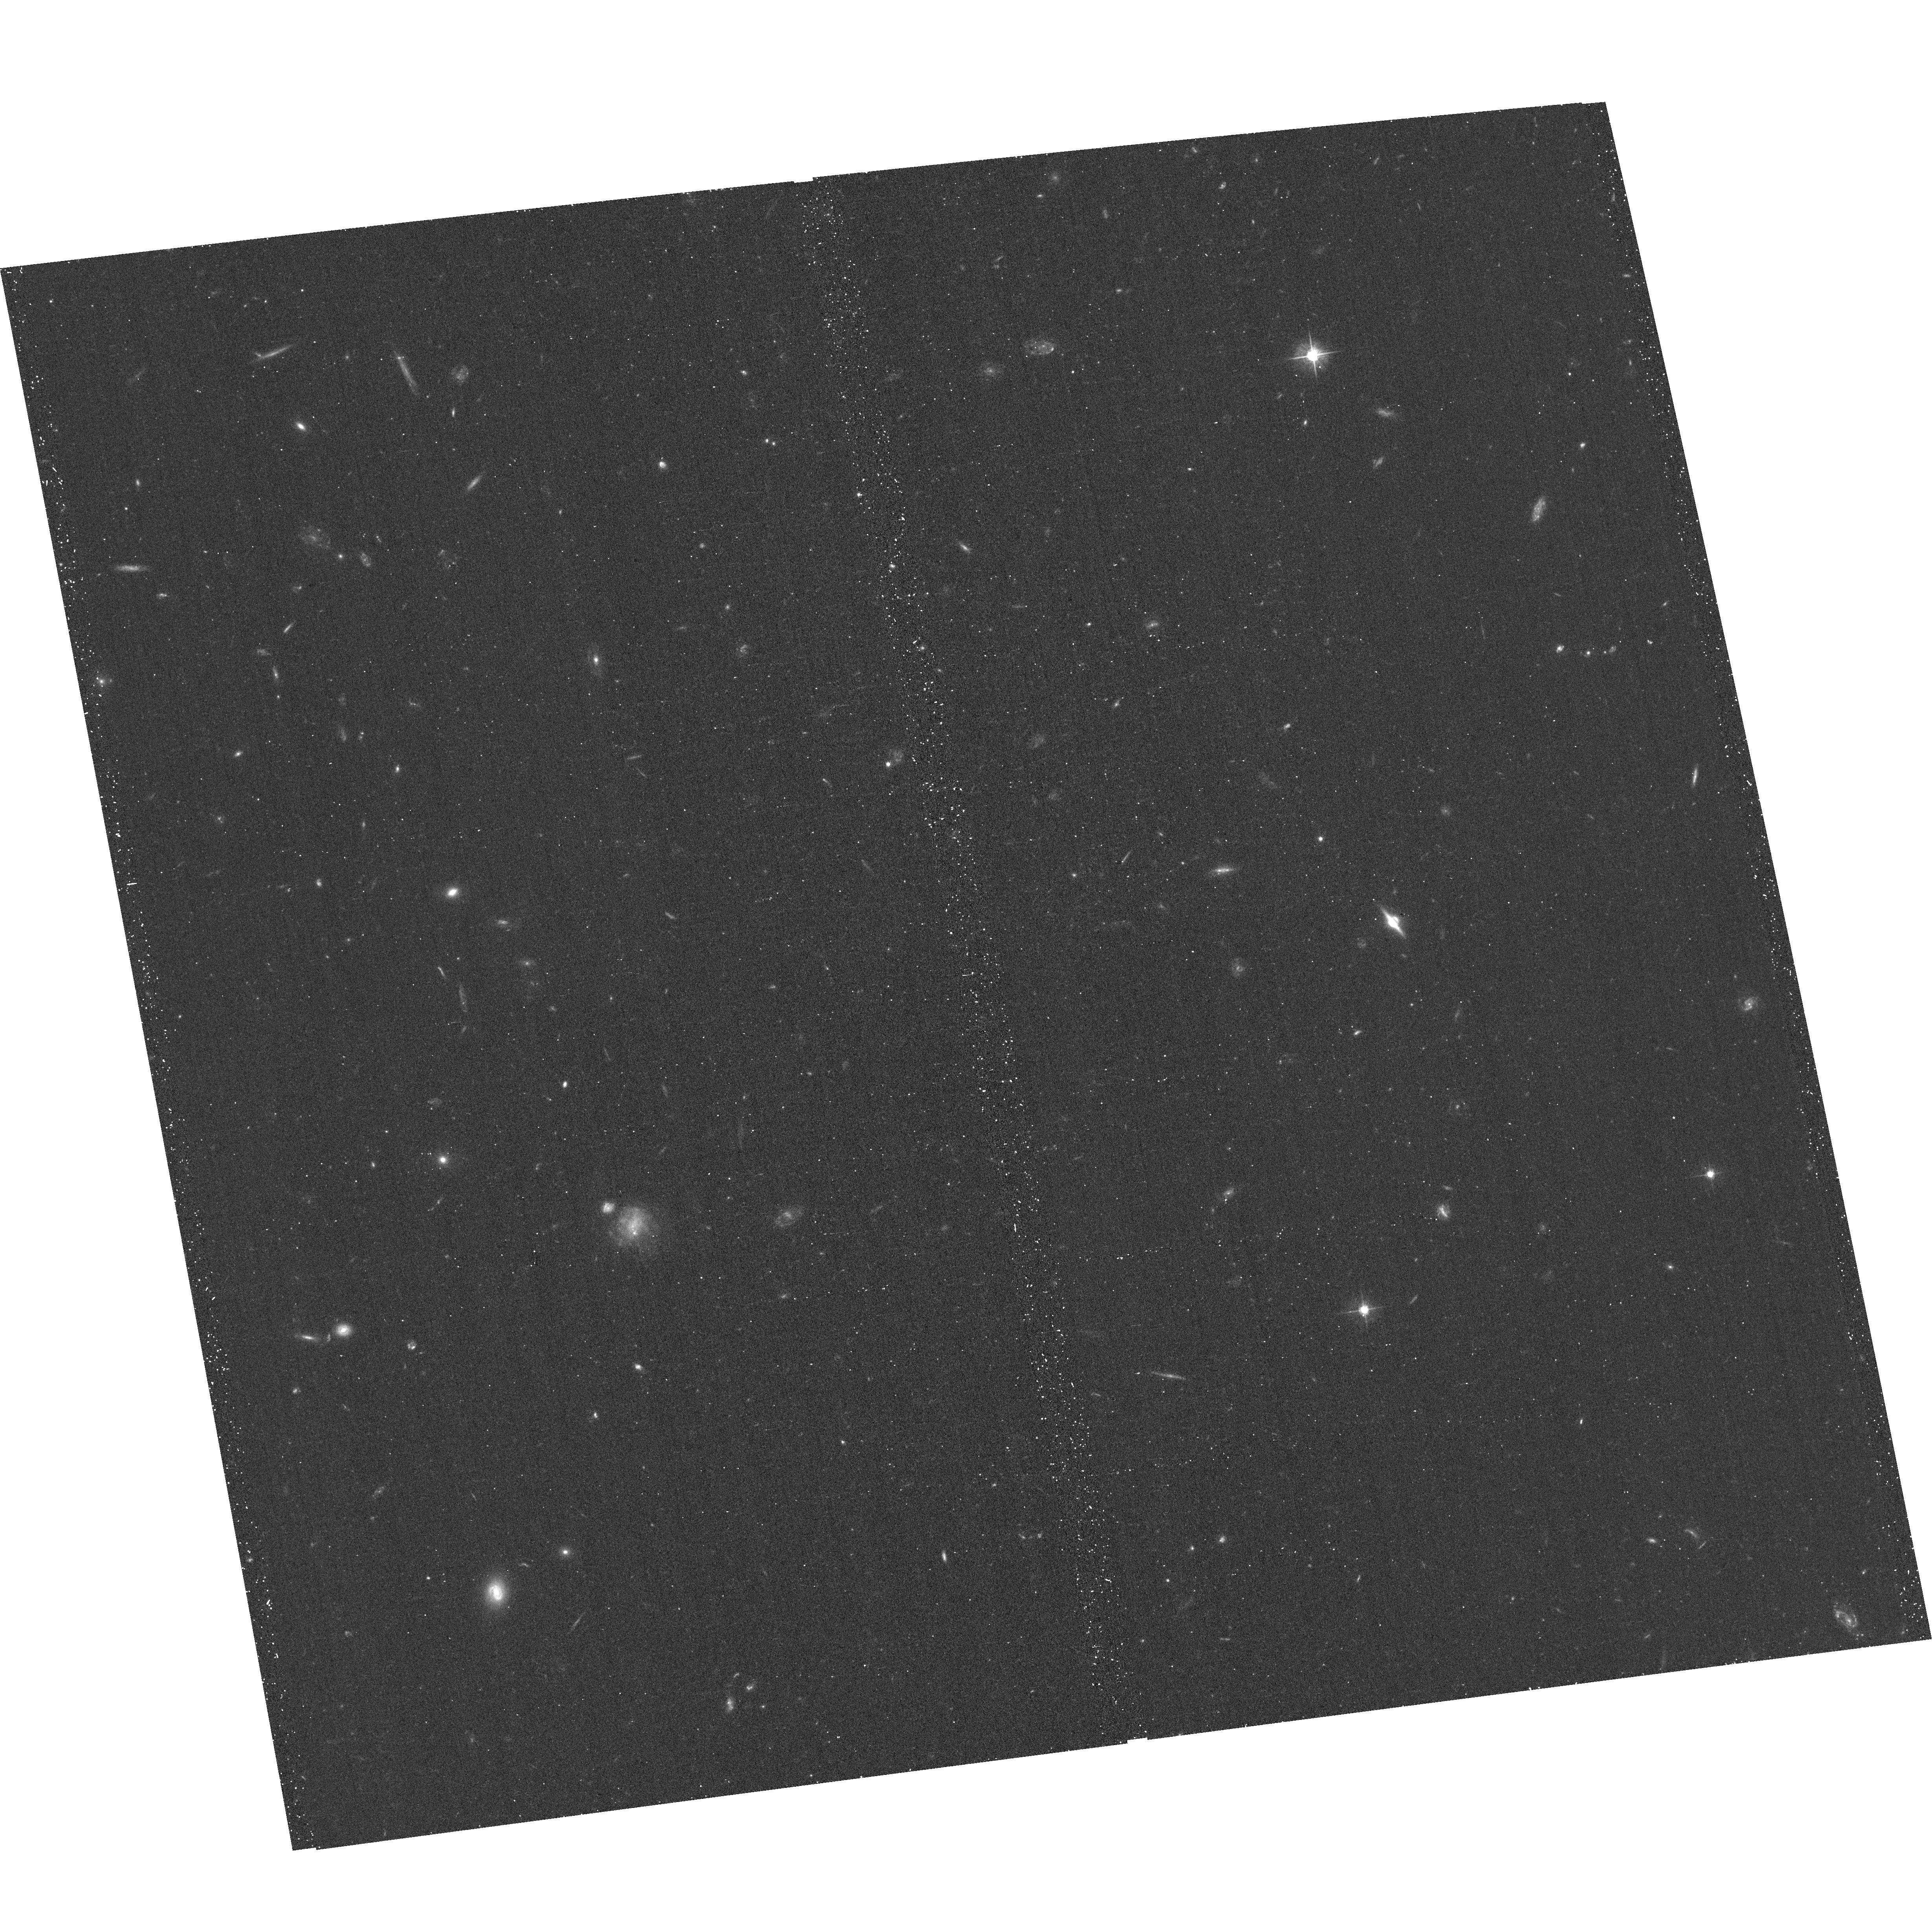
Target: SDSSJ1248+4711
Instrument: ACS/WFC
Filter: F555W
Exposure: 19 min
Observation ID: hst_13661_07_acs_wfc_f555w_jcjo07

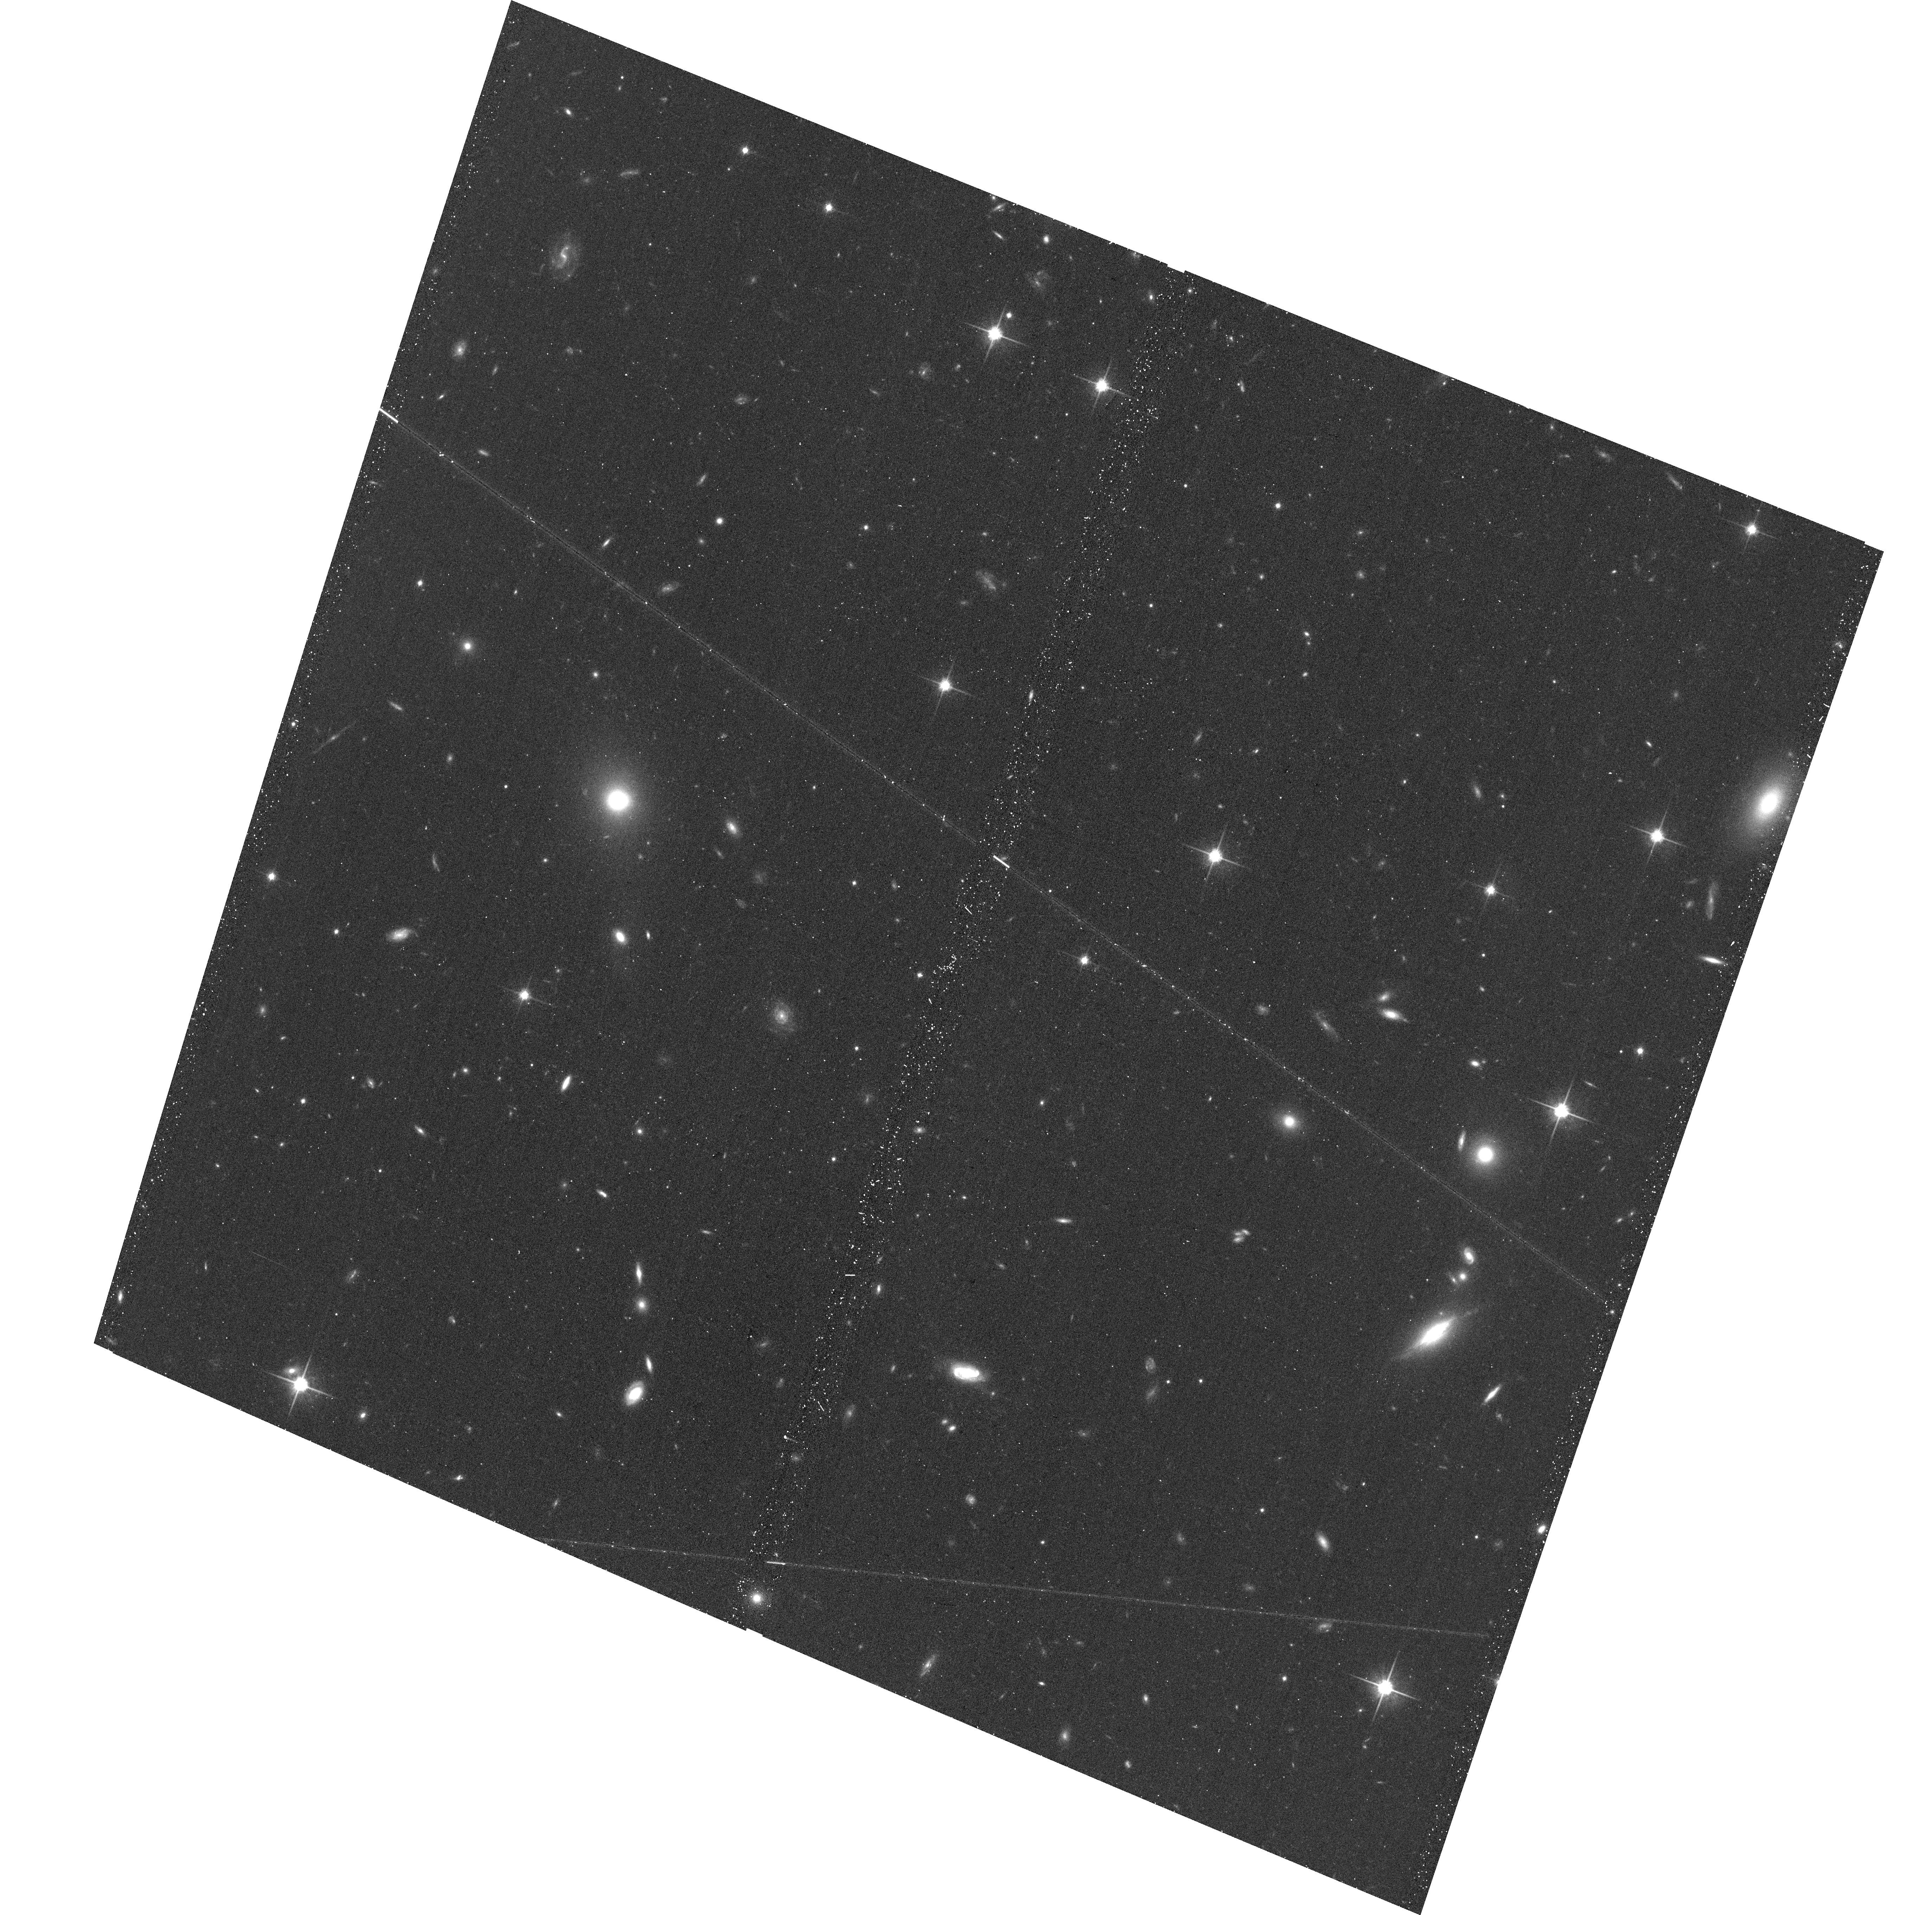
Target: SDSSJ2228-0018
Instrument: ACS/WFC
Filter: F814W
Exposure: 18 min
Observation ID: hst_13661_14_acs_wfc_f814w_jcjo14

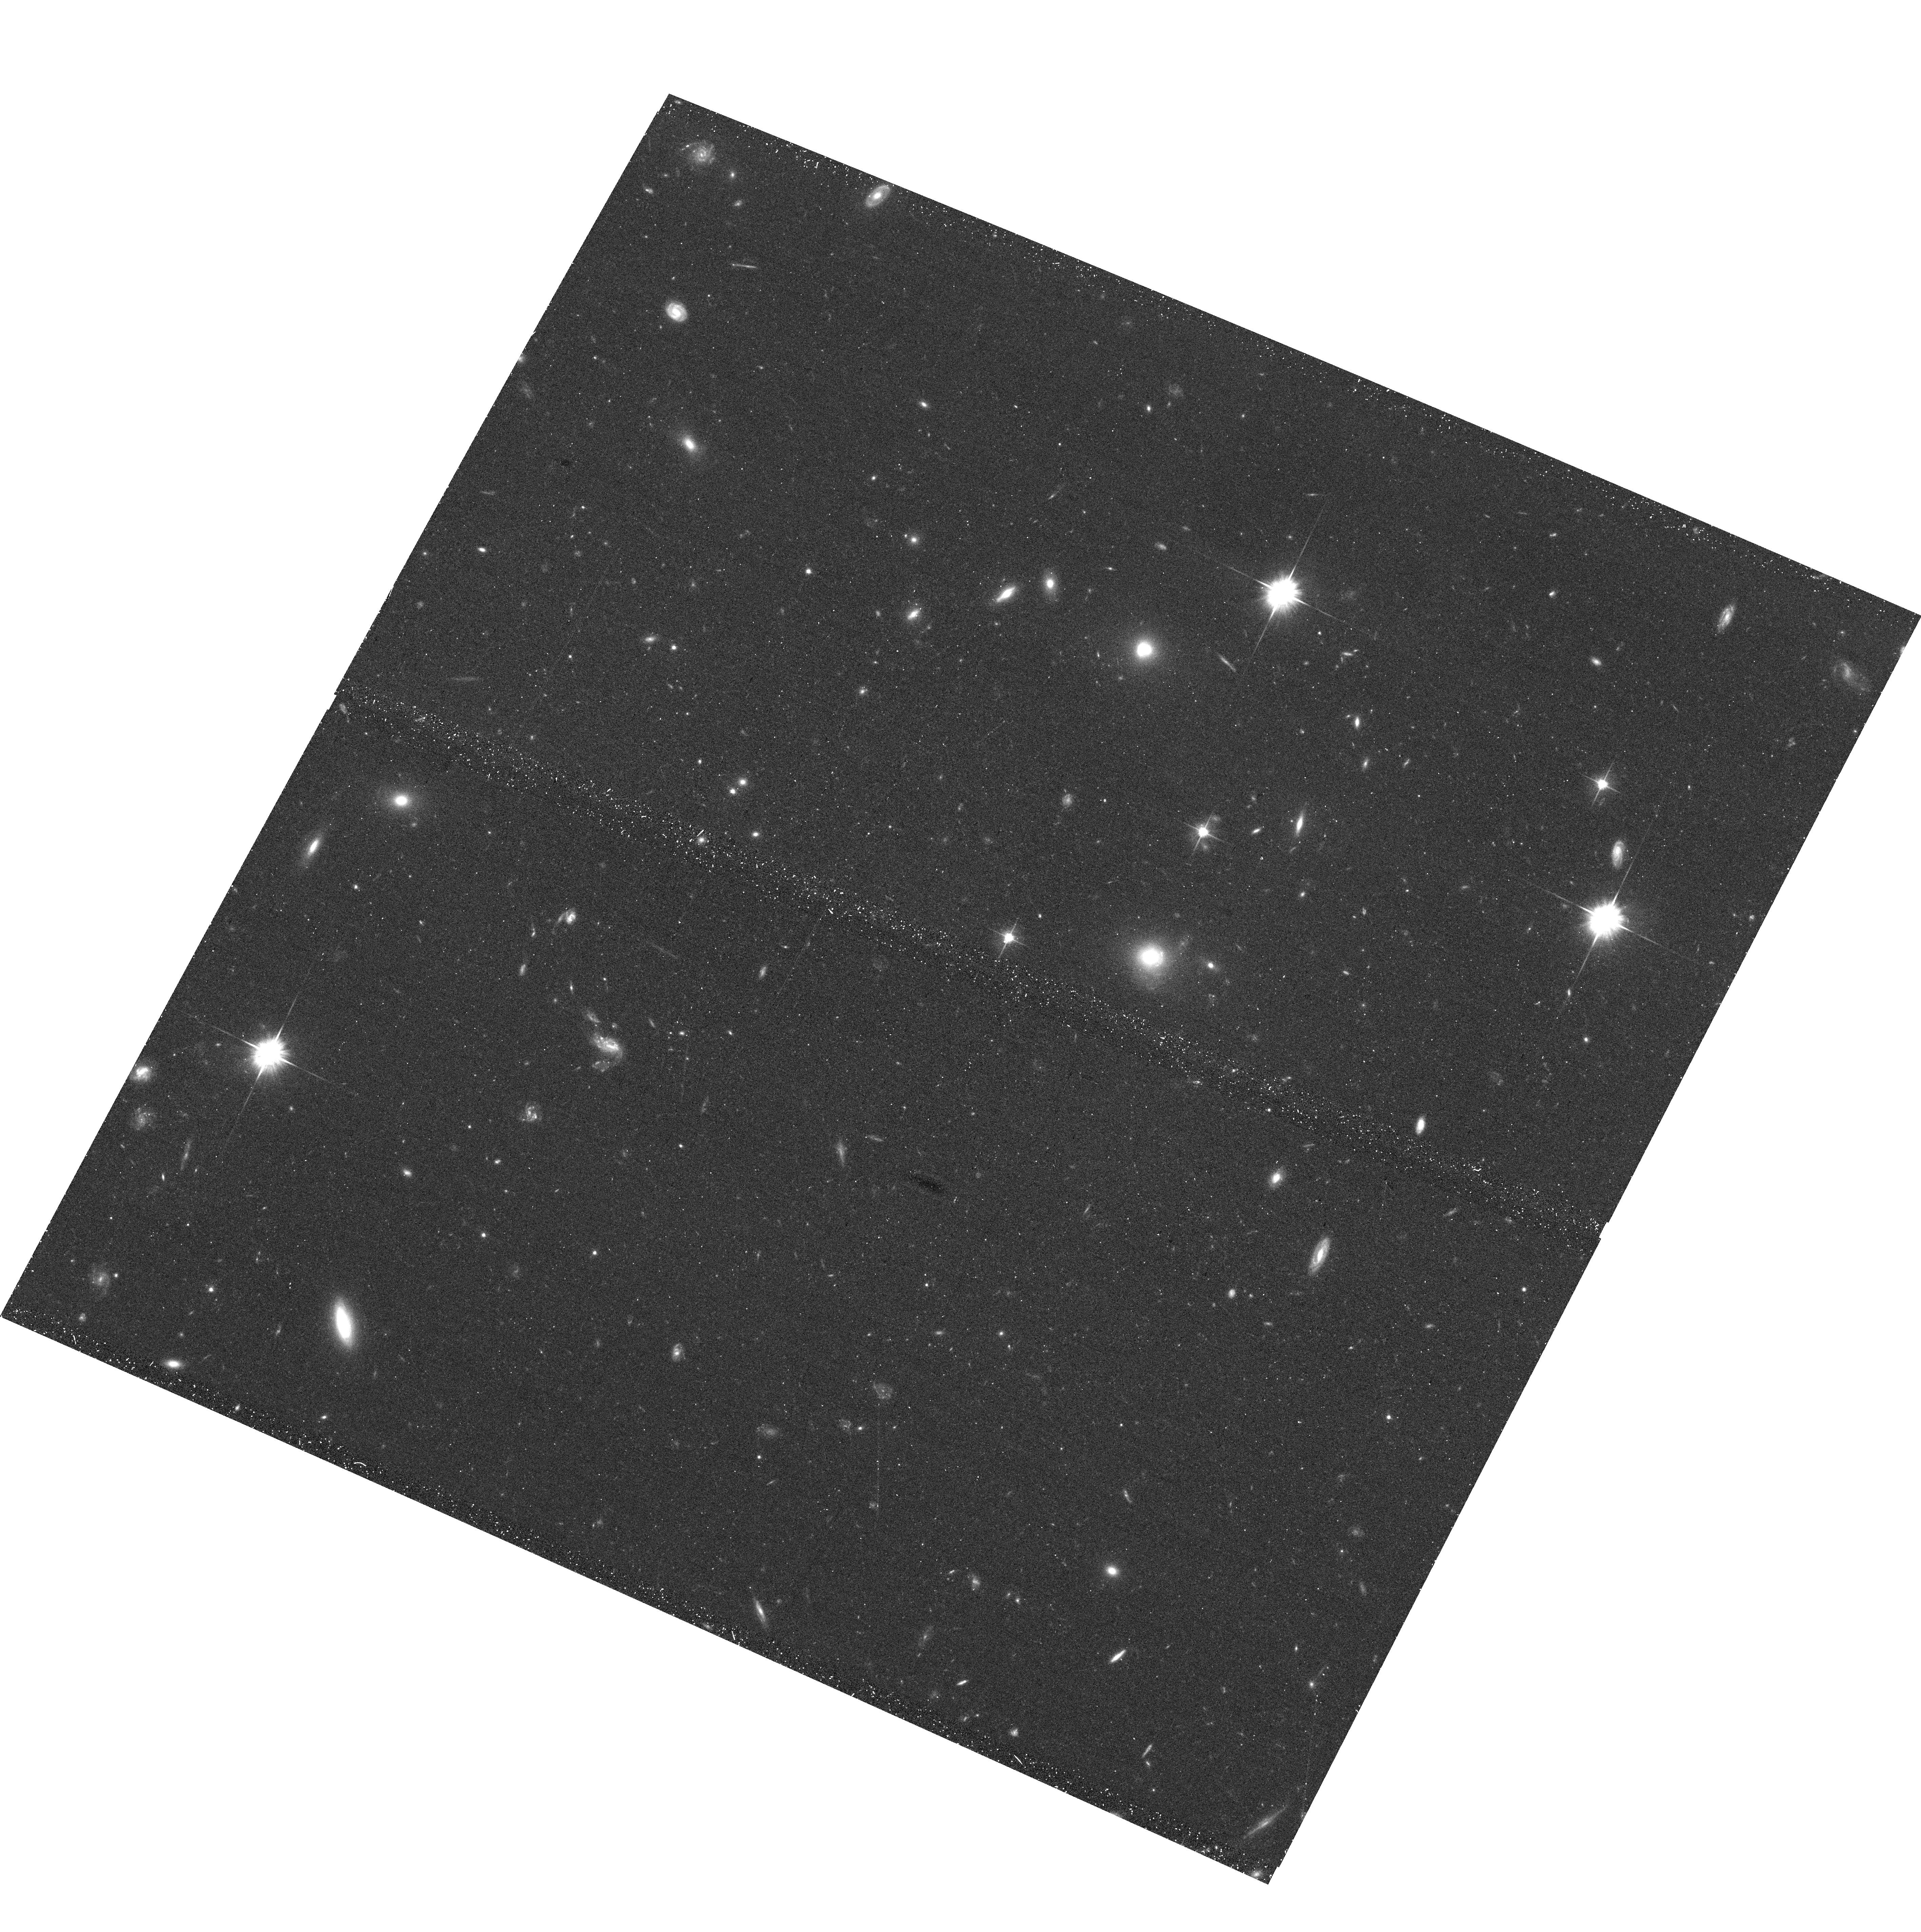
Target: SDSSJ1218+5648
Instrument: ACS/WFC
Filter: F606W
Exposure: 19 min
Observation ID: hst_13661_06_acs_wfc_f606w_jcjo06

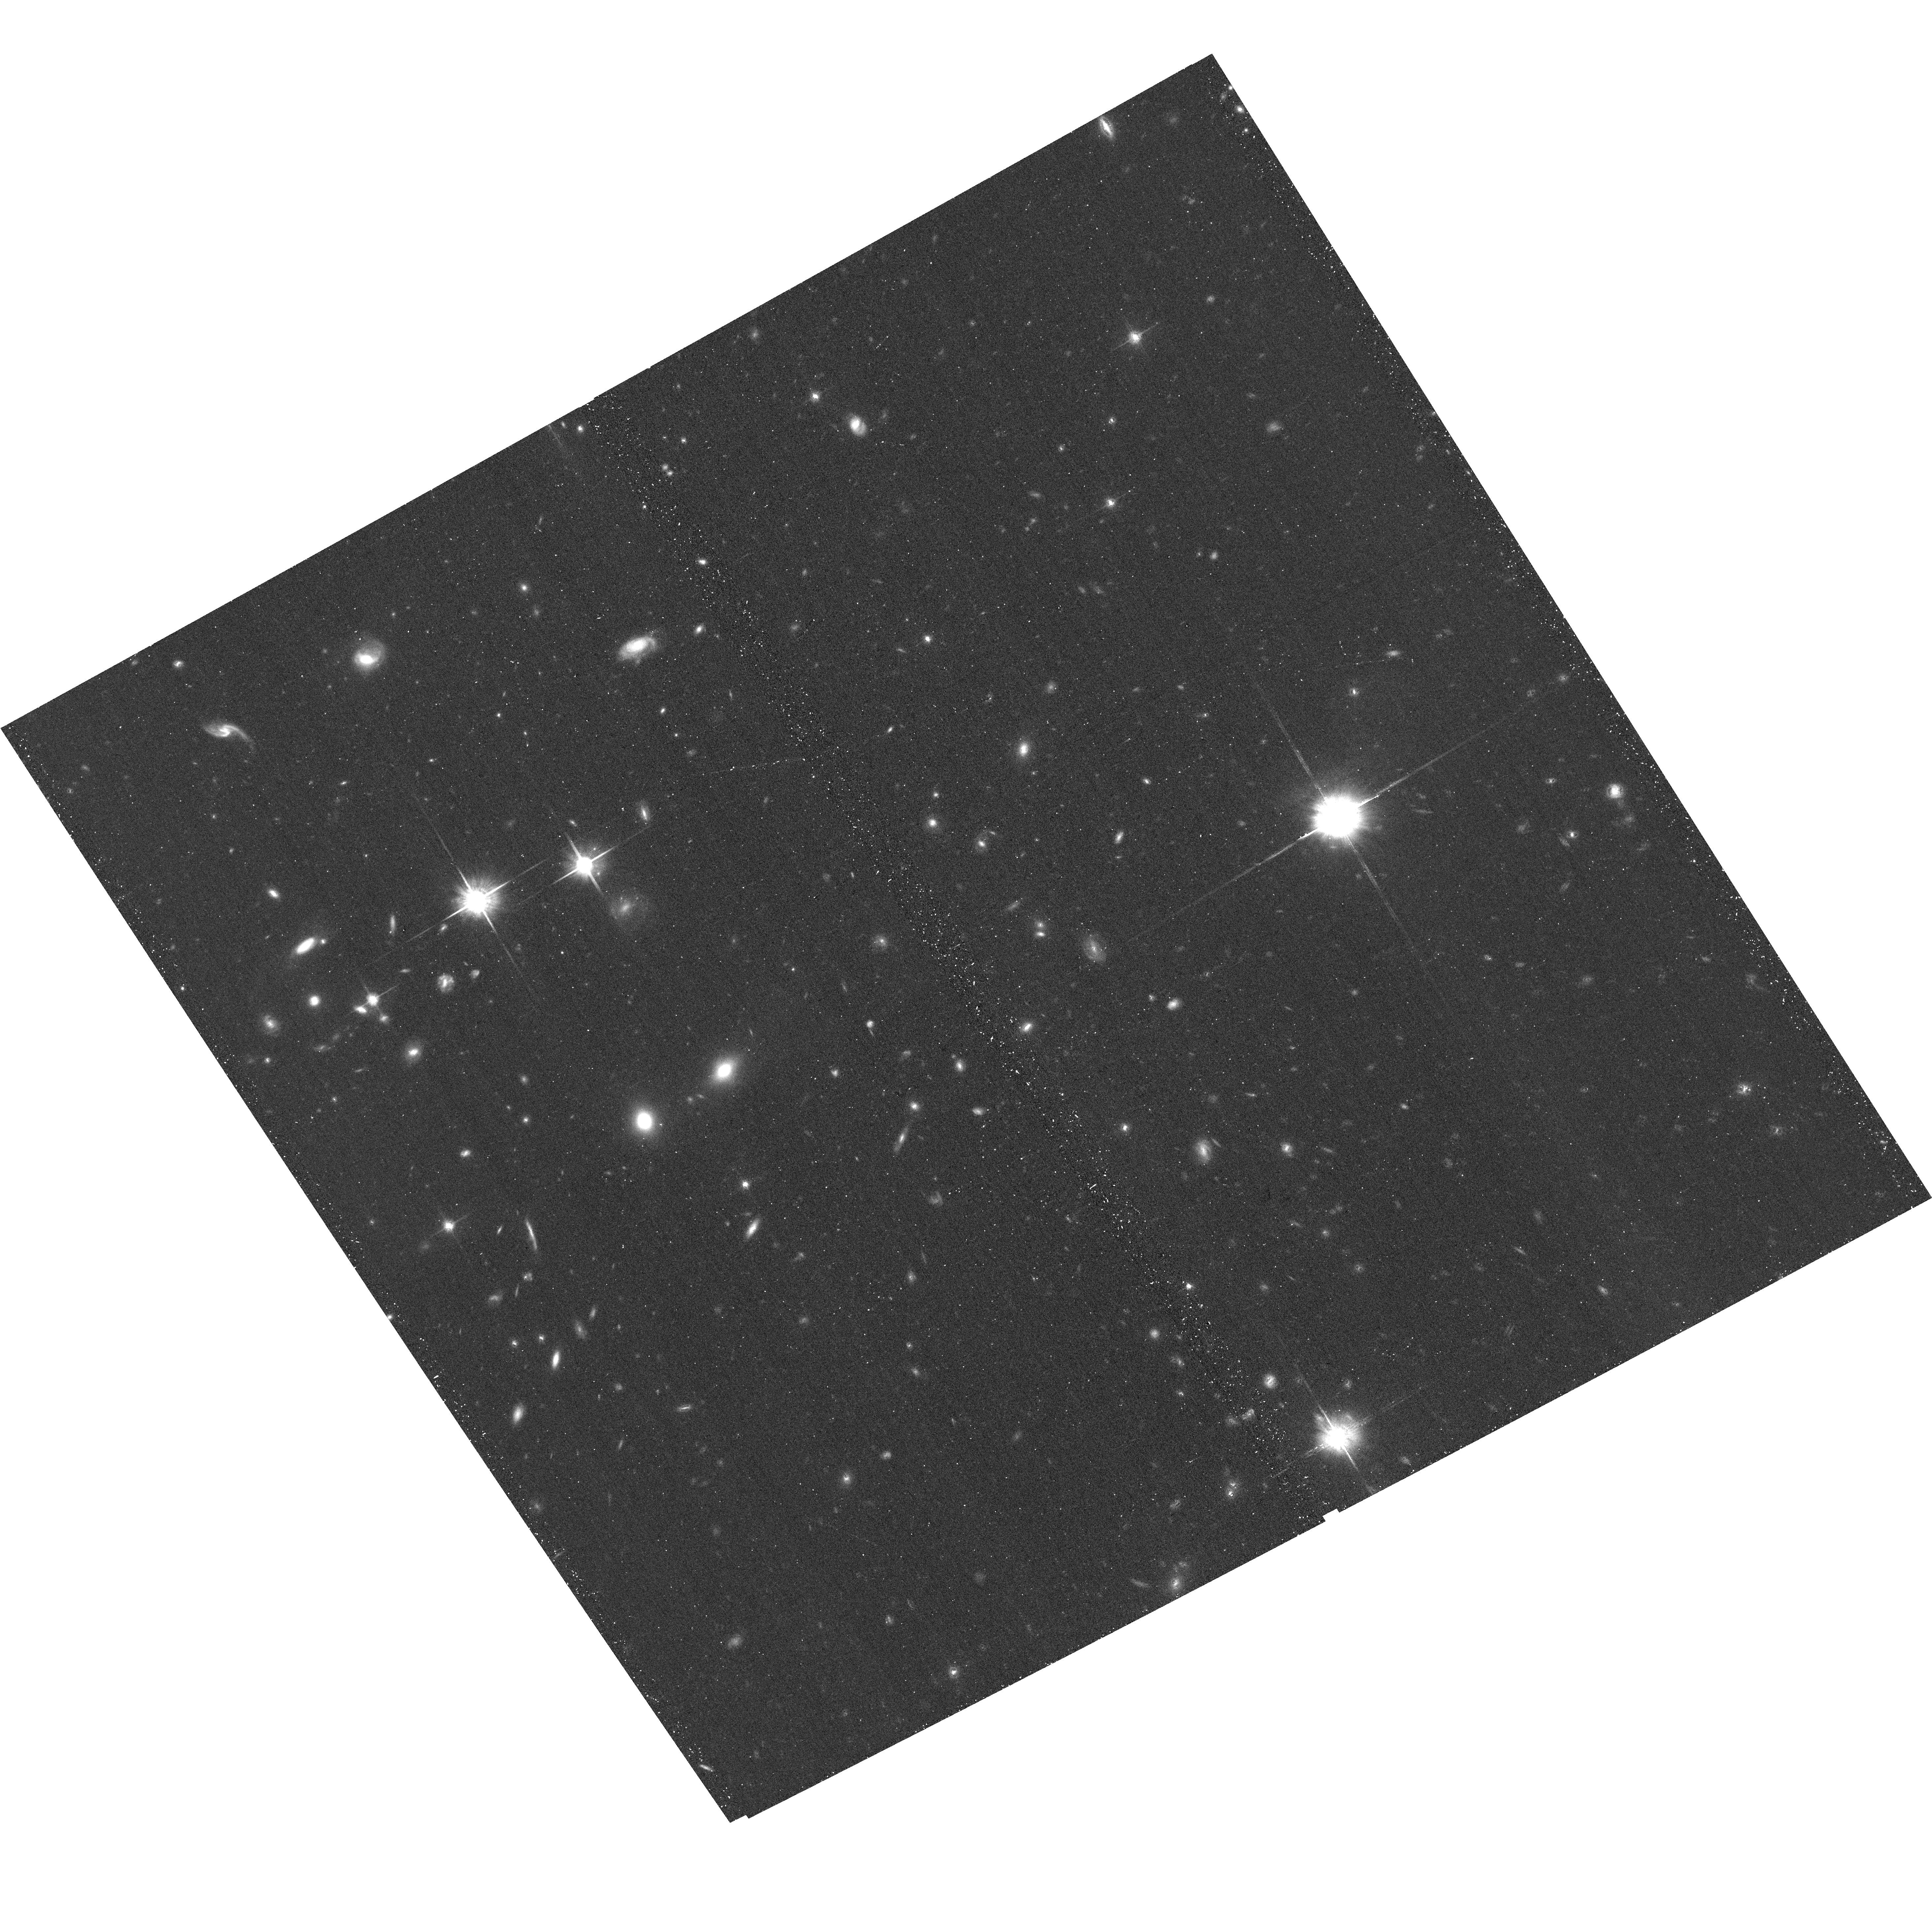
Target: SDSSJ1619+2024
Instrument: ACS/WFC
Filter: F814W
Exposure: 17 min
Observation ID: hst_13661_13_acs_wfc_f814w_jcjo13

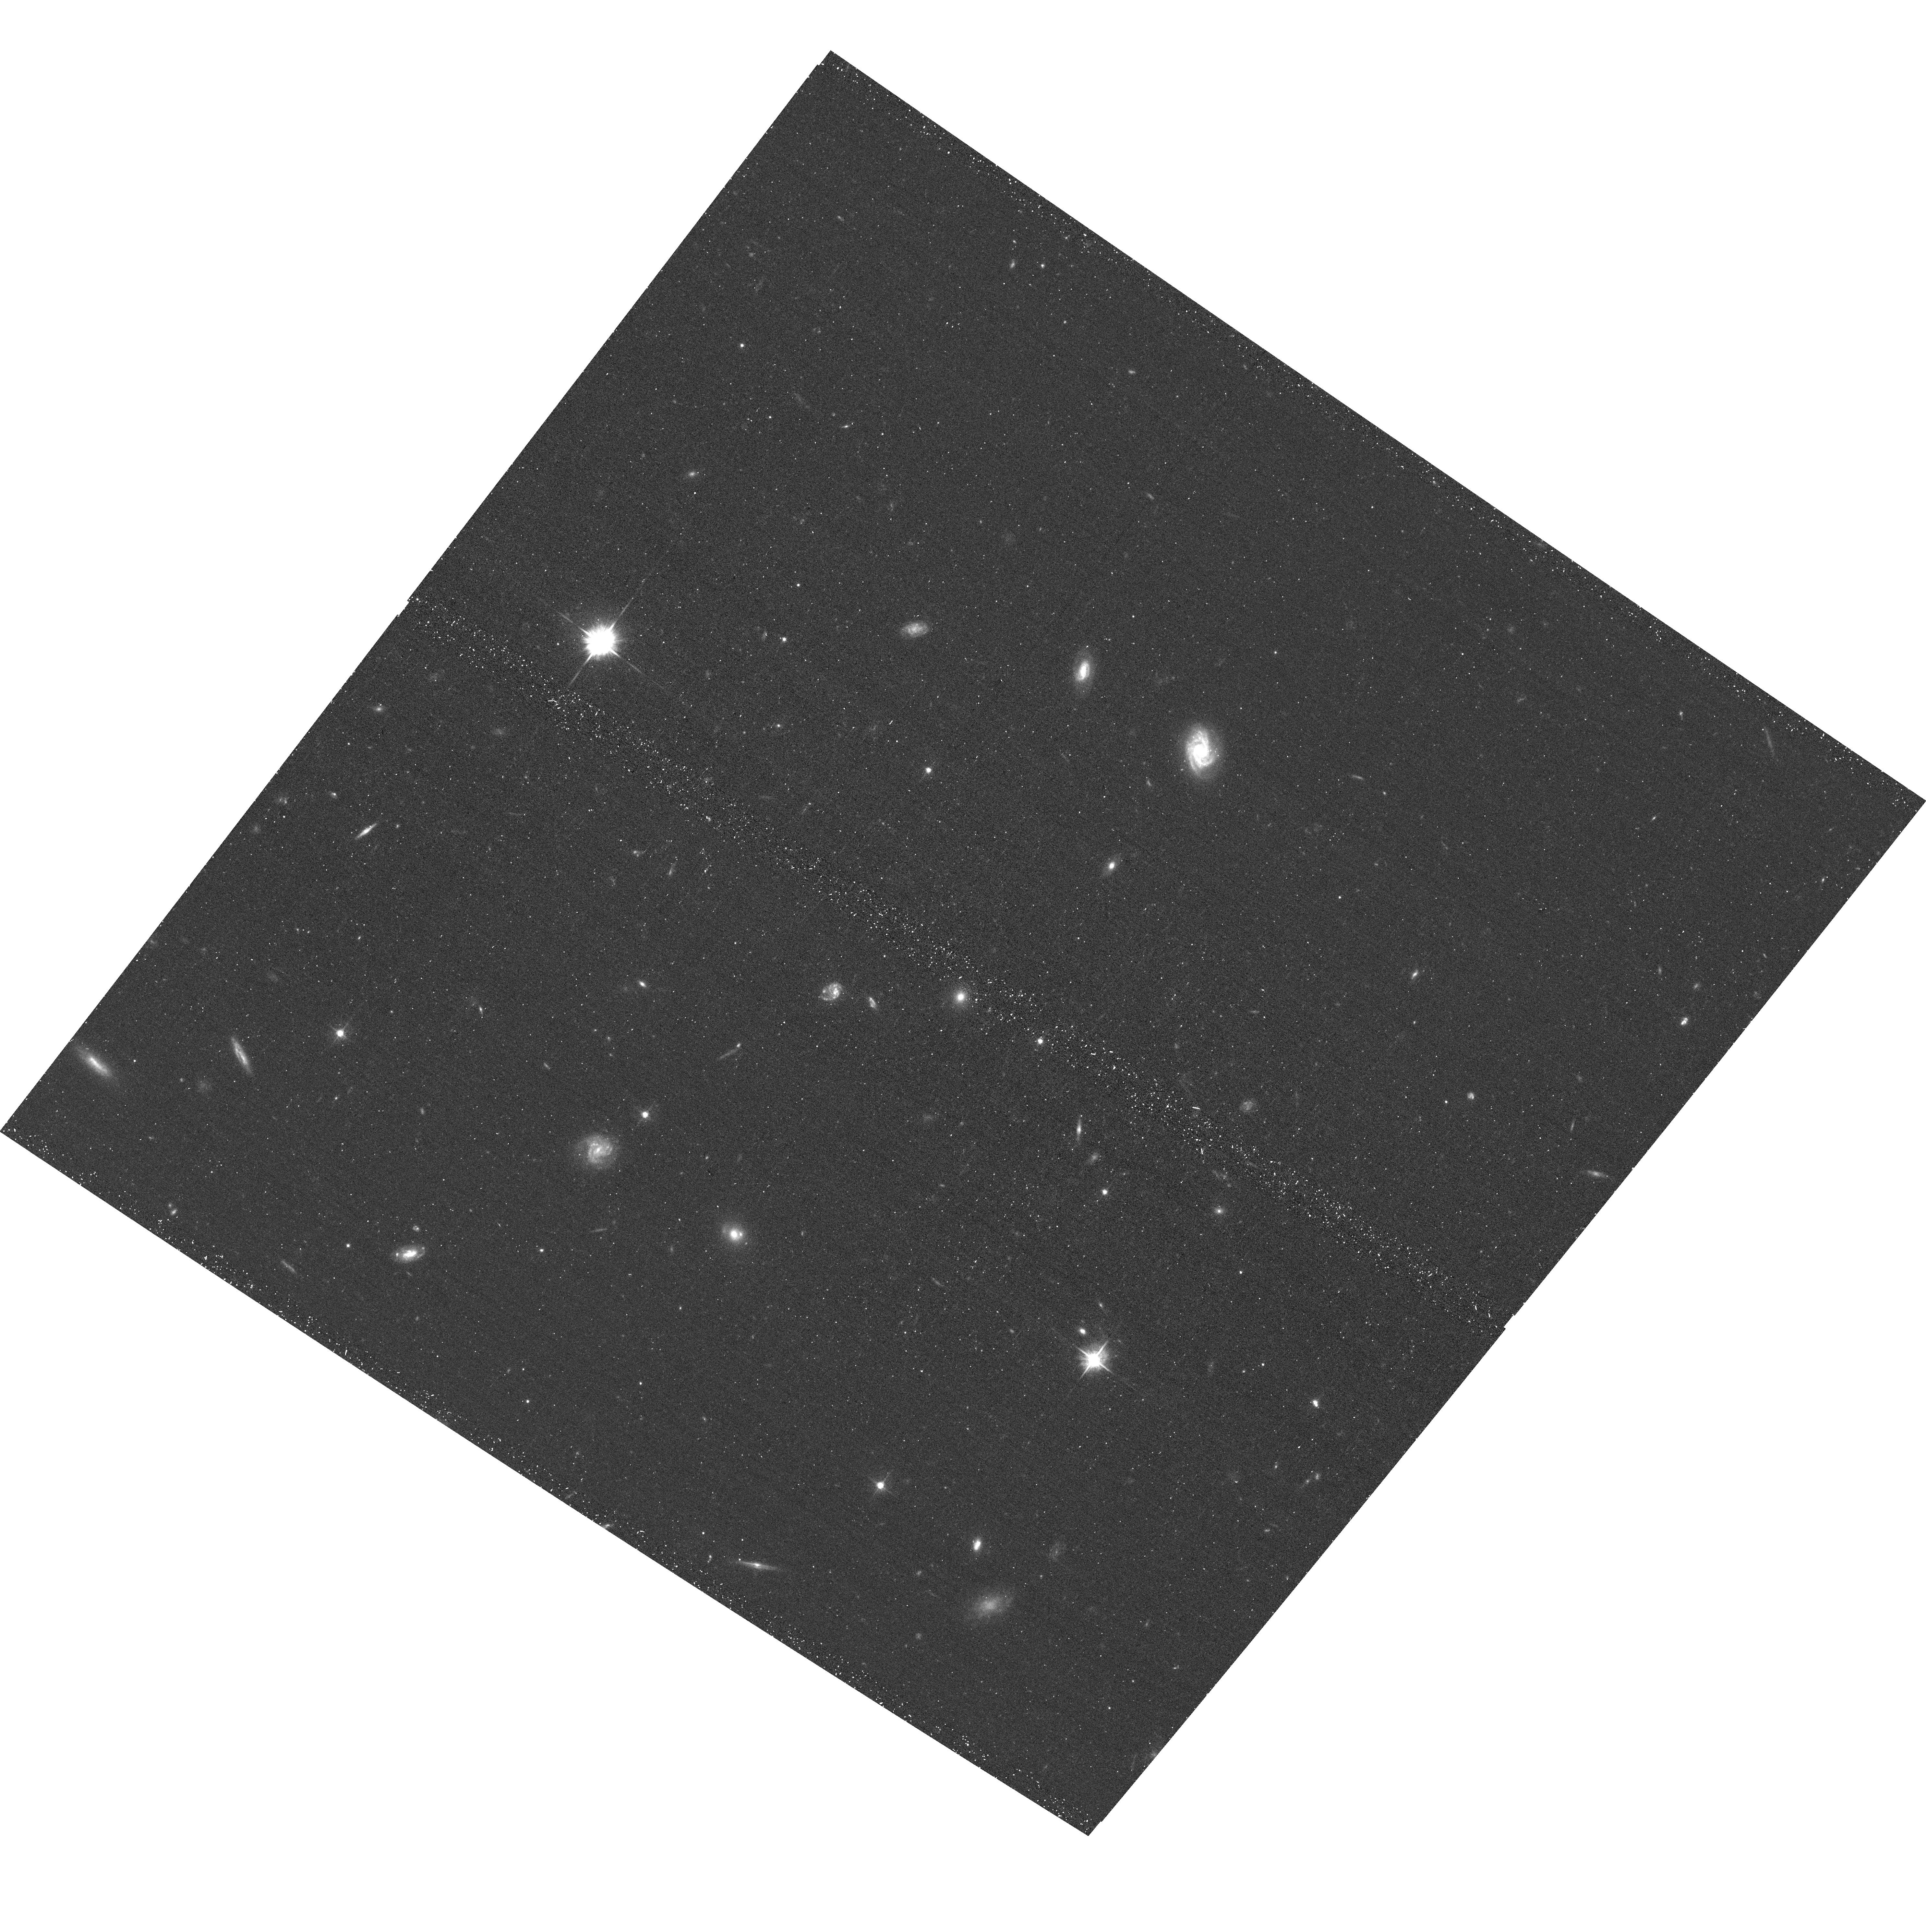
Target: SDSSJ1605+3811
Instrument: ACS/WFC
Filter: F555W
Exposure: 18 min
Observation ID: hst_13661_11_acs_wfc_f555w_jcjo11

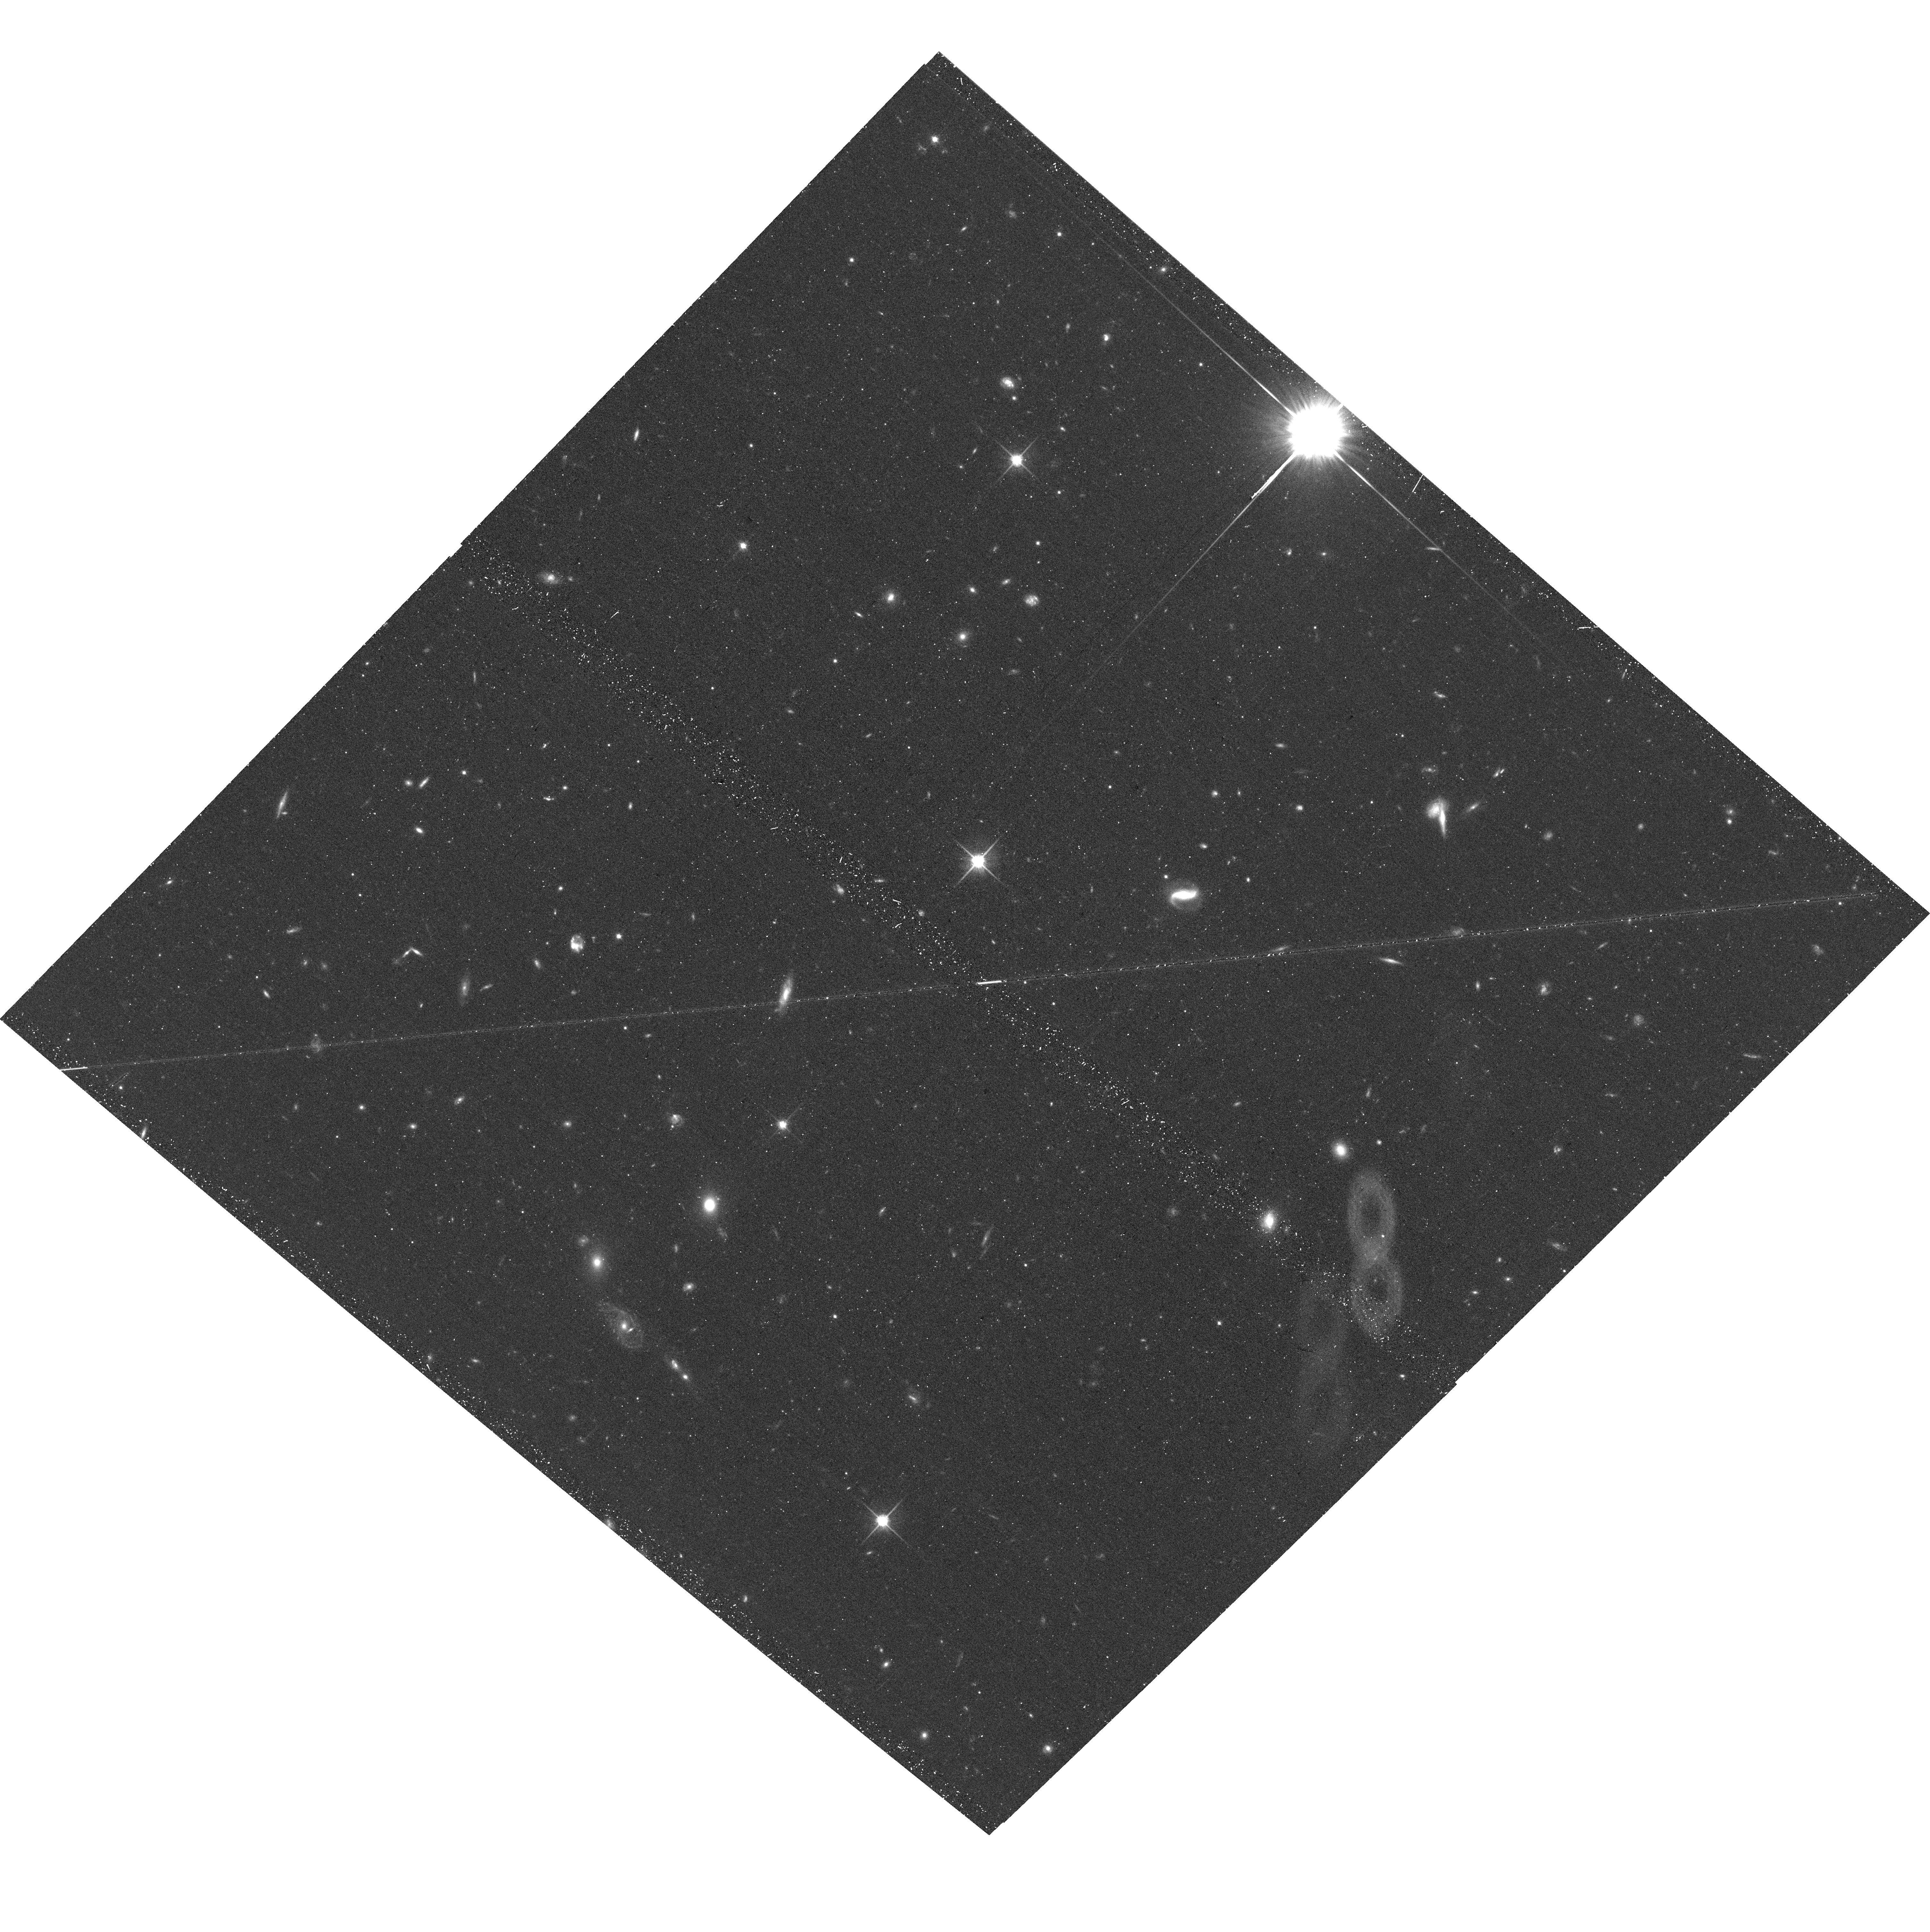
Target: SDSSJ1347-0101
Instrument: ACS/WFC
Filter: F814W
Exposure: 17 min
Observation ID: hst_13661_09_acs_wfc_f814w_jcjo09

A SHARP View of the Structure and Evolution of Normal and Compact Early-type Galaxies (PI: Auger, Matthew)

We have recently discovered a new population of z ~ 0.6 strongly lensed 'red nuggets' -- massive, compact early-type galaxies (ETGs) -- that enable us to directly address two fundamental questions: how do red nuggets evolve into 'normal' ETGs, and how is dark matter distributed in ETGs? The lensing-magnified imaging of red nuggets at intermediate redshifts permits spectroscopic observations -- and therefore a characterization of the red nugget fundamental plane -- and yields the deepest constraints on low surface brightness features that are the hallmark of inside-out growth mechanisms. Furthermore, the background sources are extended, very bright objects that provide excellent signal-to-noise imaging of complex lensed features and therefore give an extremely precise measurement of the mass profile and amount of dark matter substructure. We have compiled a sample of fourteen of these systems, and we now require the deep, multi-band, high-resolution, and high-fidelity imaging that can only be achieved with HST in order to invert the lensing signal and unveil the luminous structure of red nuggets and the mass structure of normal ETGs.